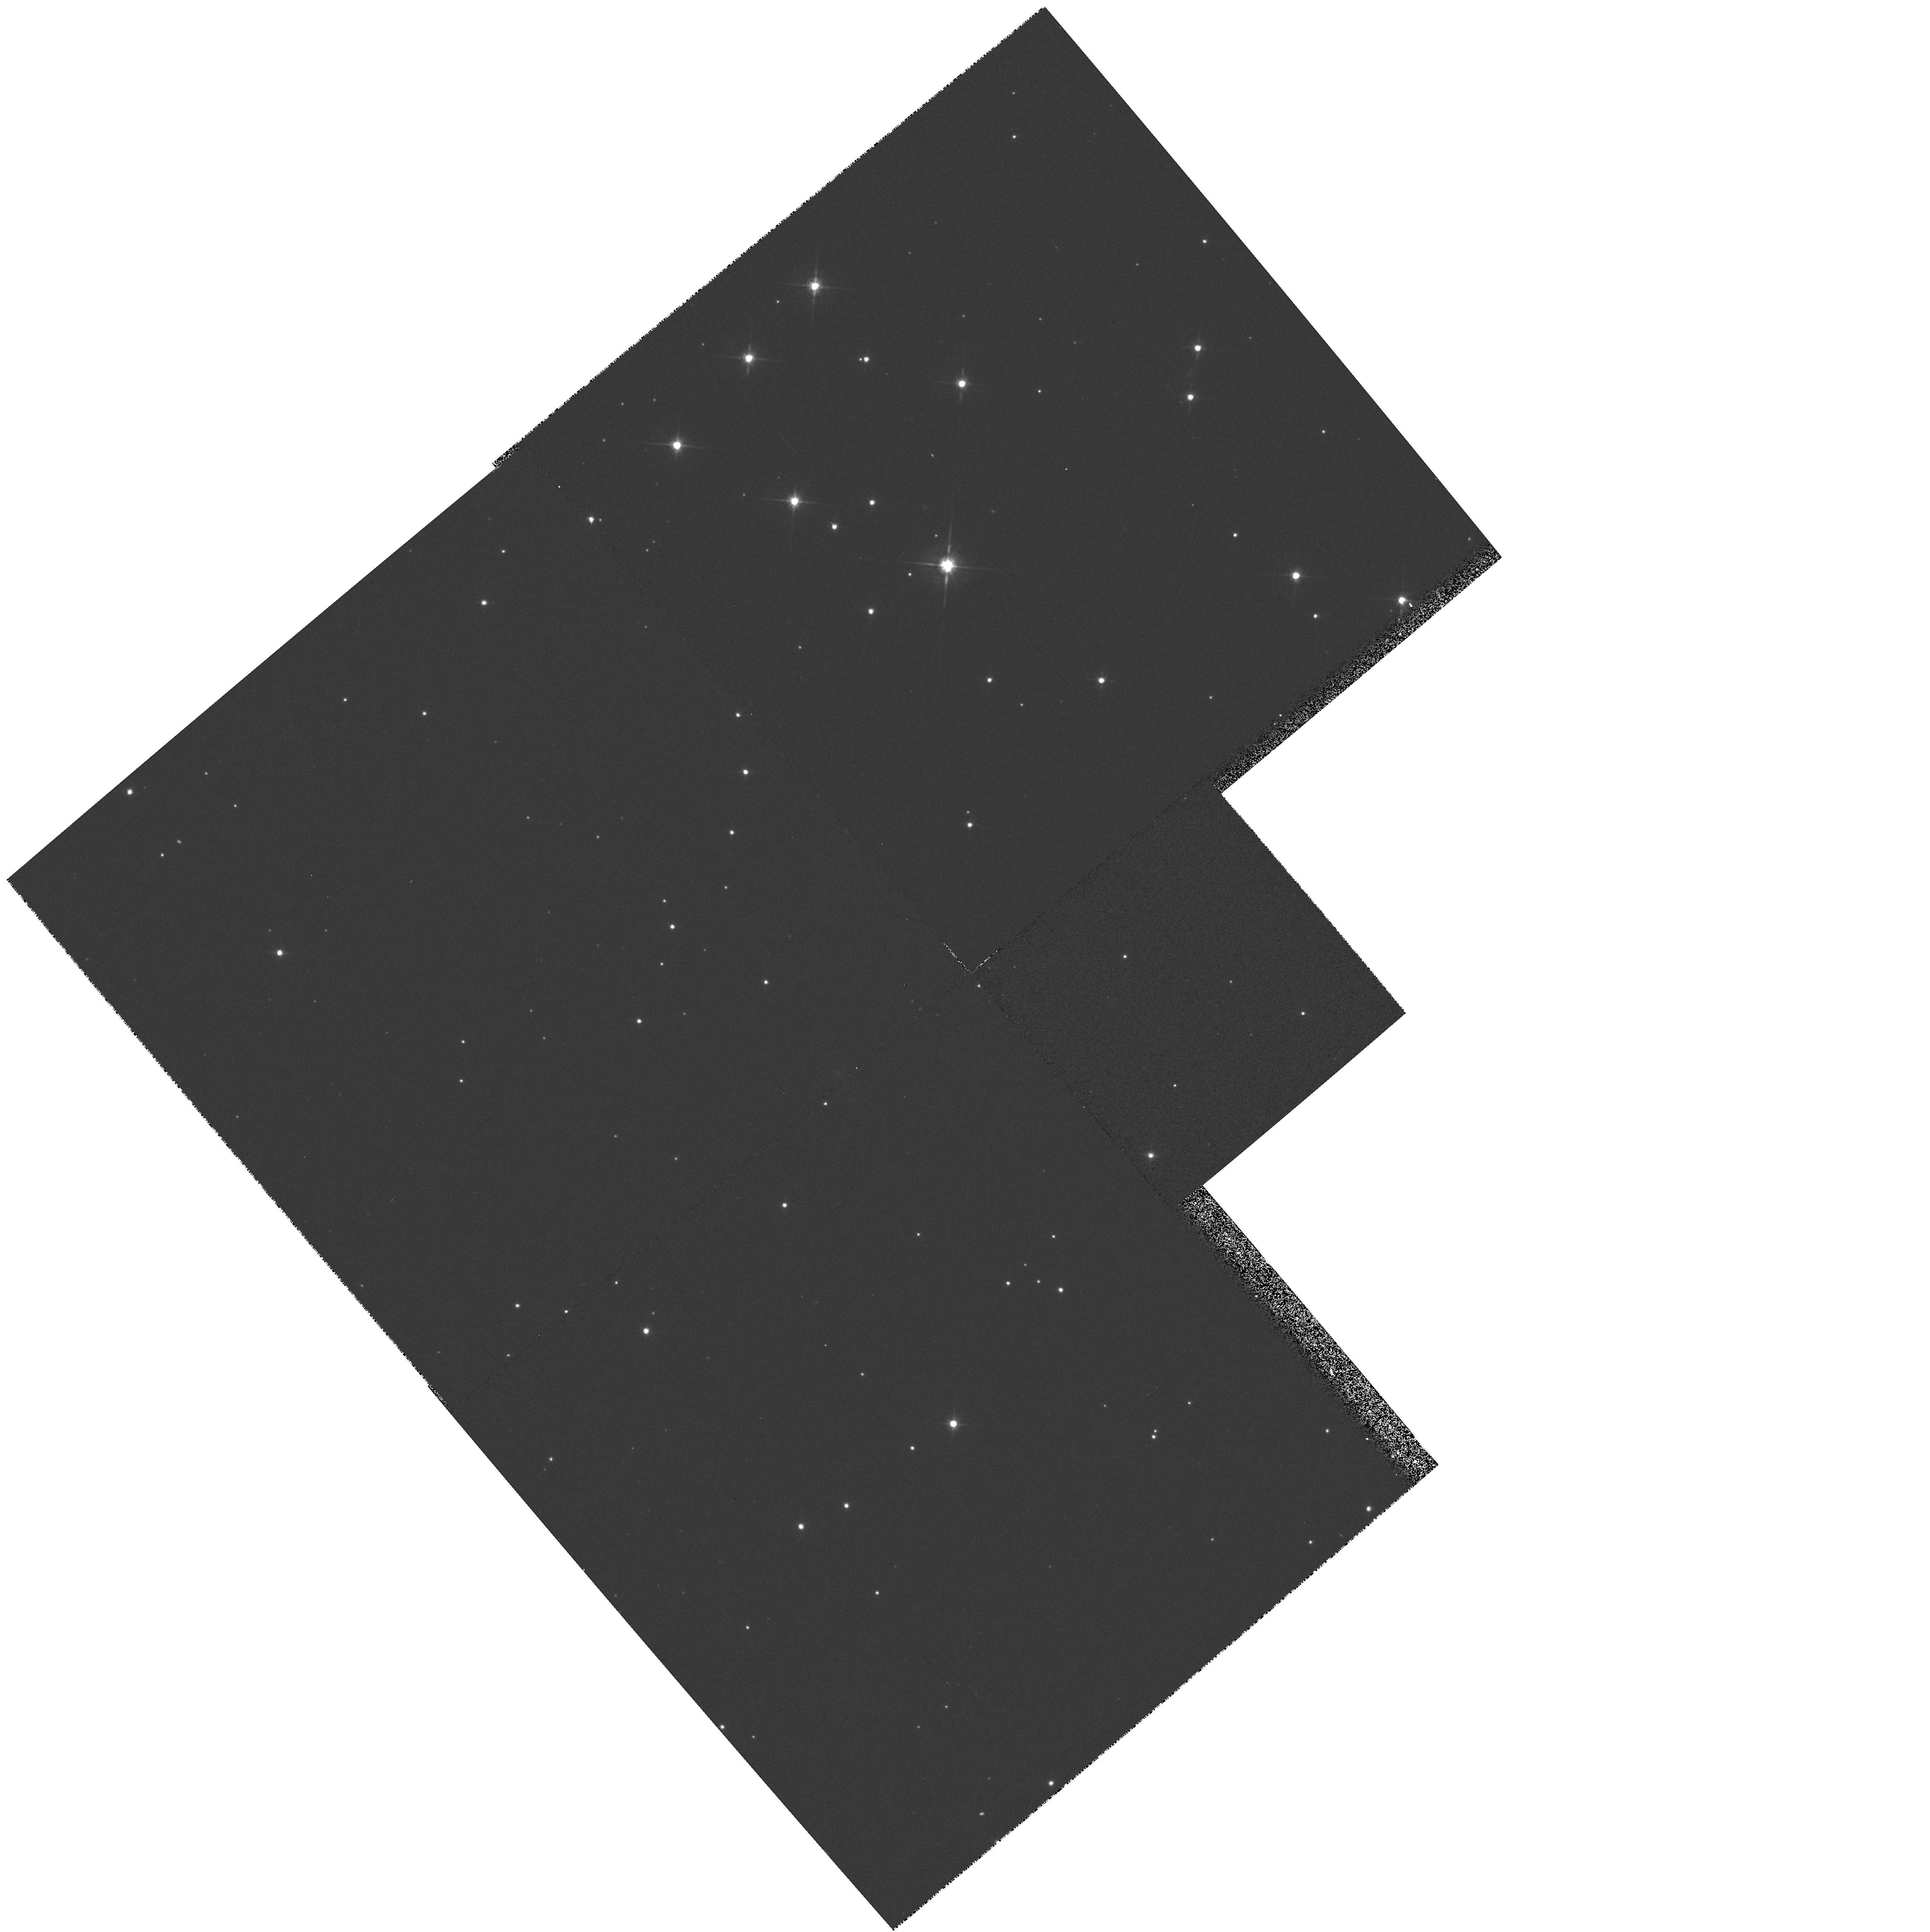
Target: 3C158.0. Instrument: WFPC2/PC. Filter: F702W. Exposure: 5 min. Observation ID: hst_5476_2h_wfpc2_pc_f702w_u27l2h

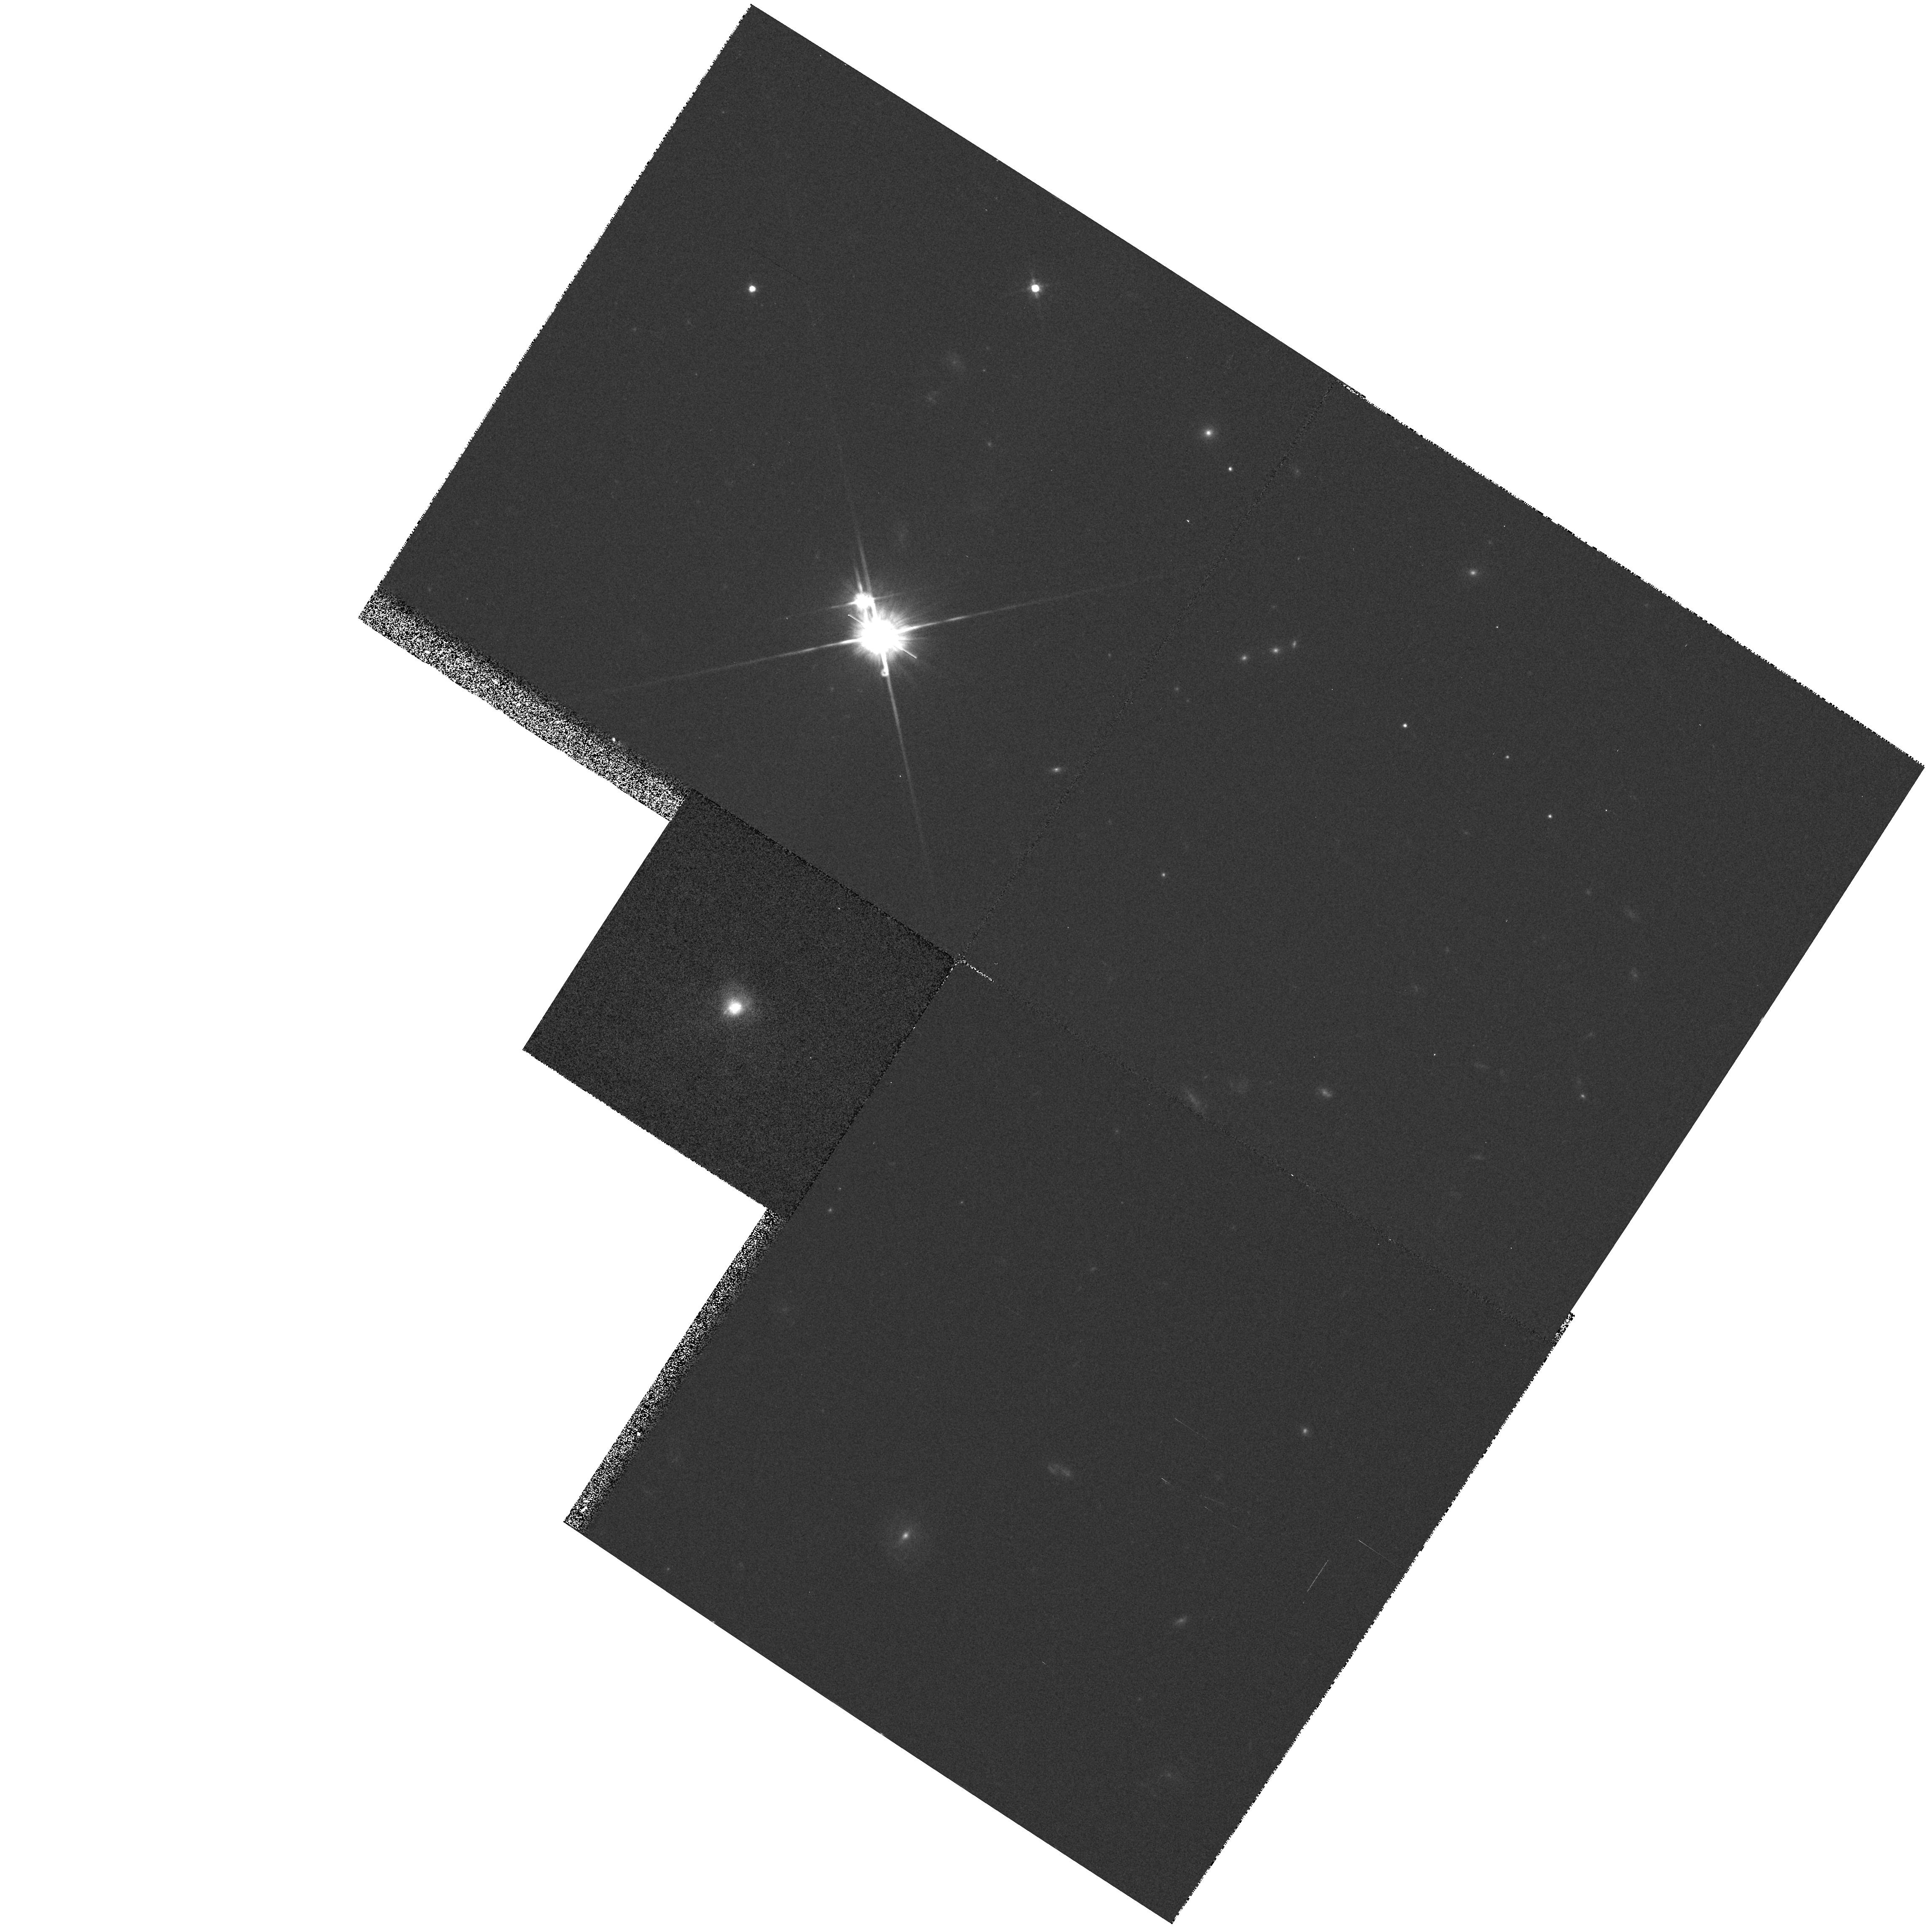
Target: 3C459.0. Instrument: WFPC2/PC. Filter: F702W. Exposure: 5 min. Observation ID: hst_5476_81_wfpc2_pc_f702w_u27l81

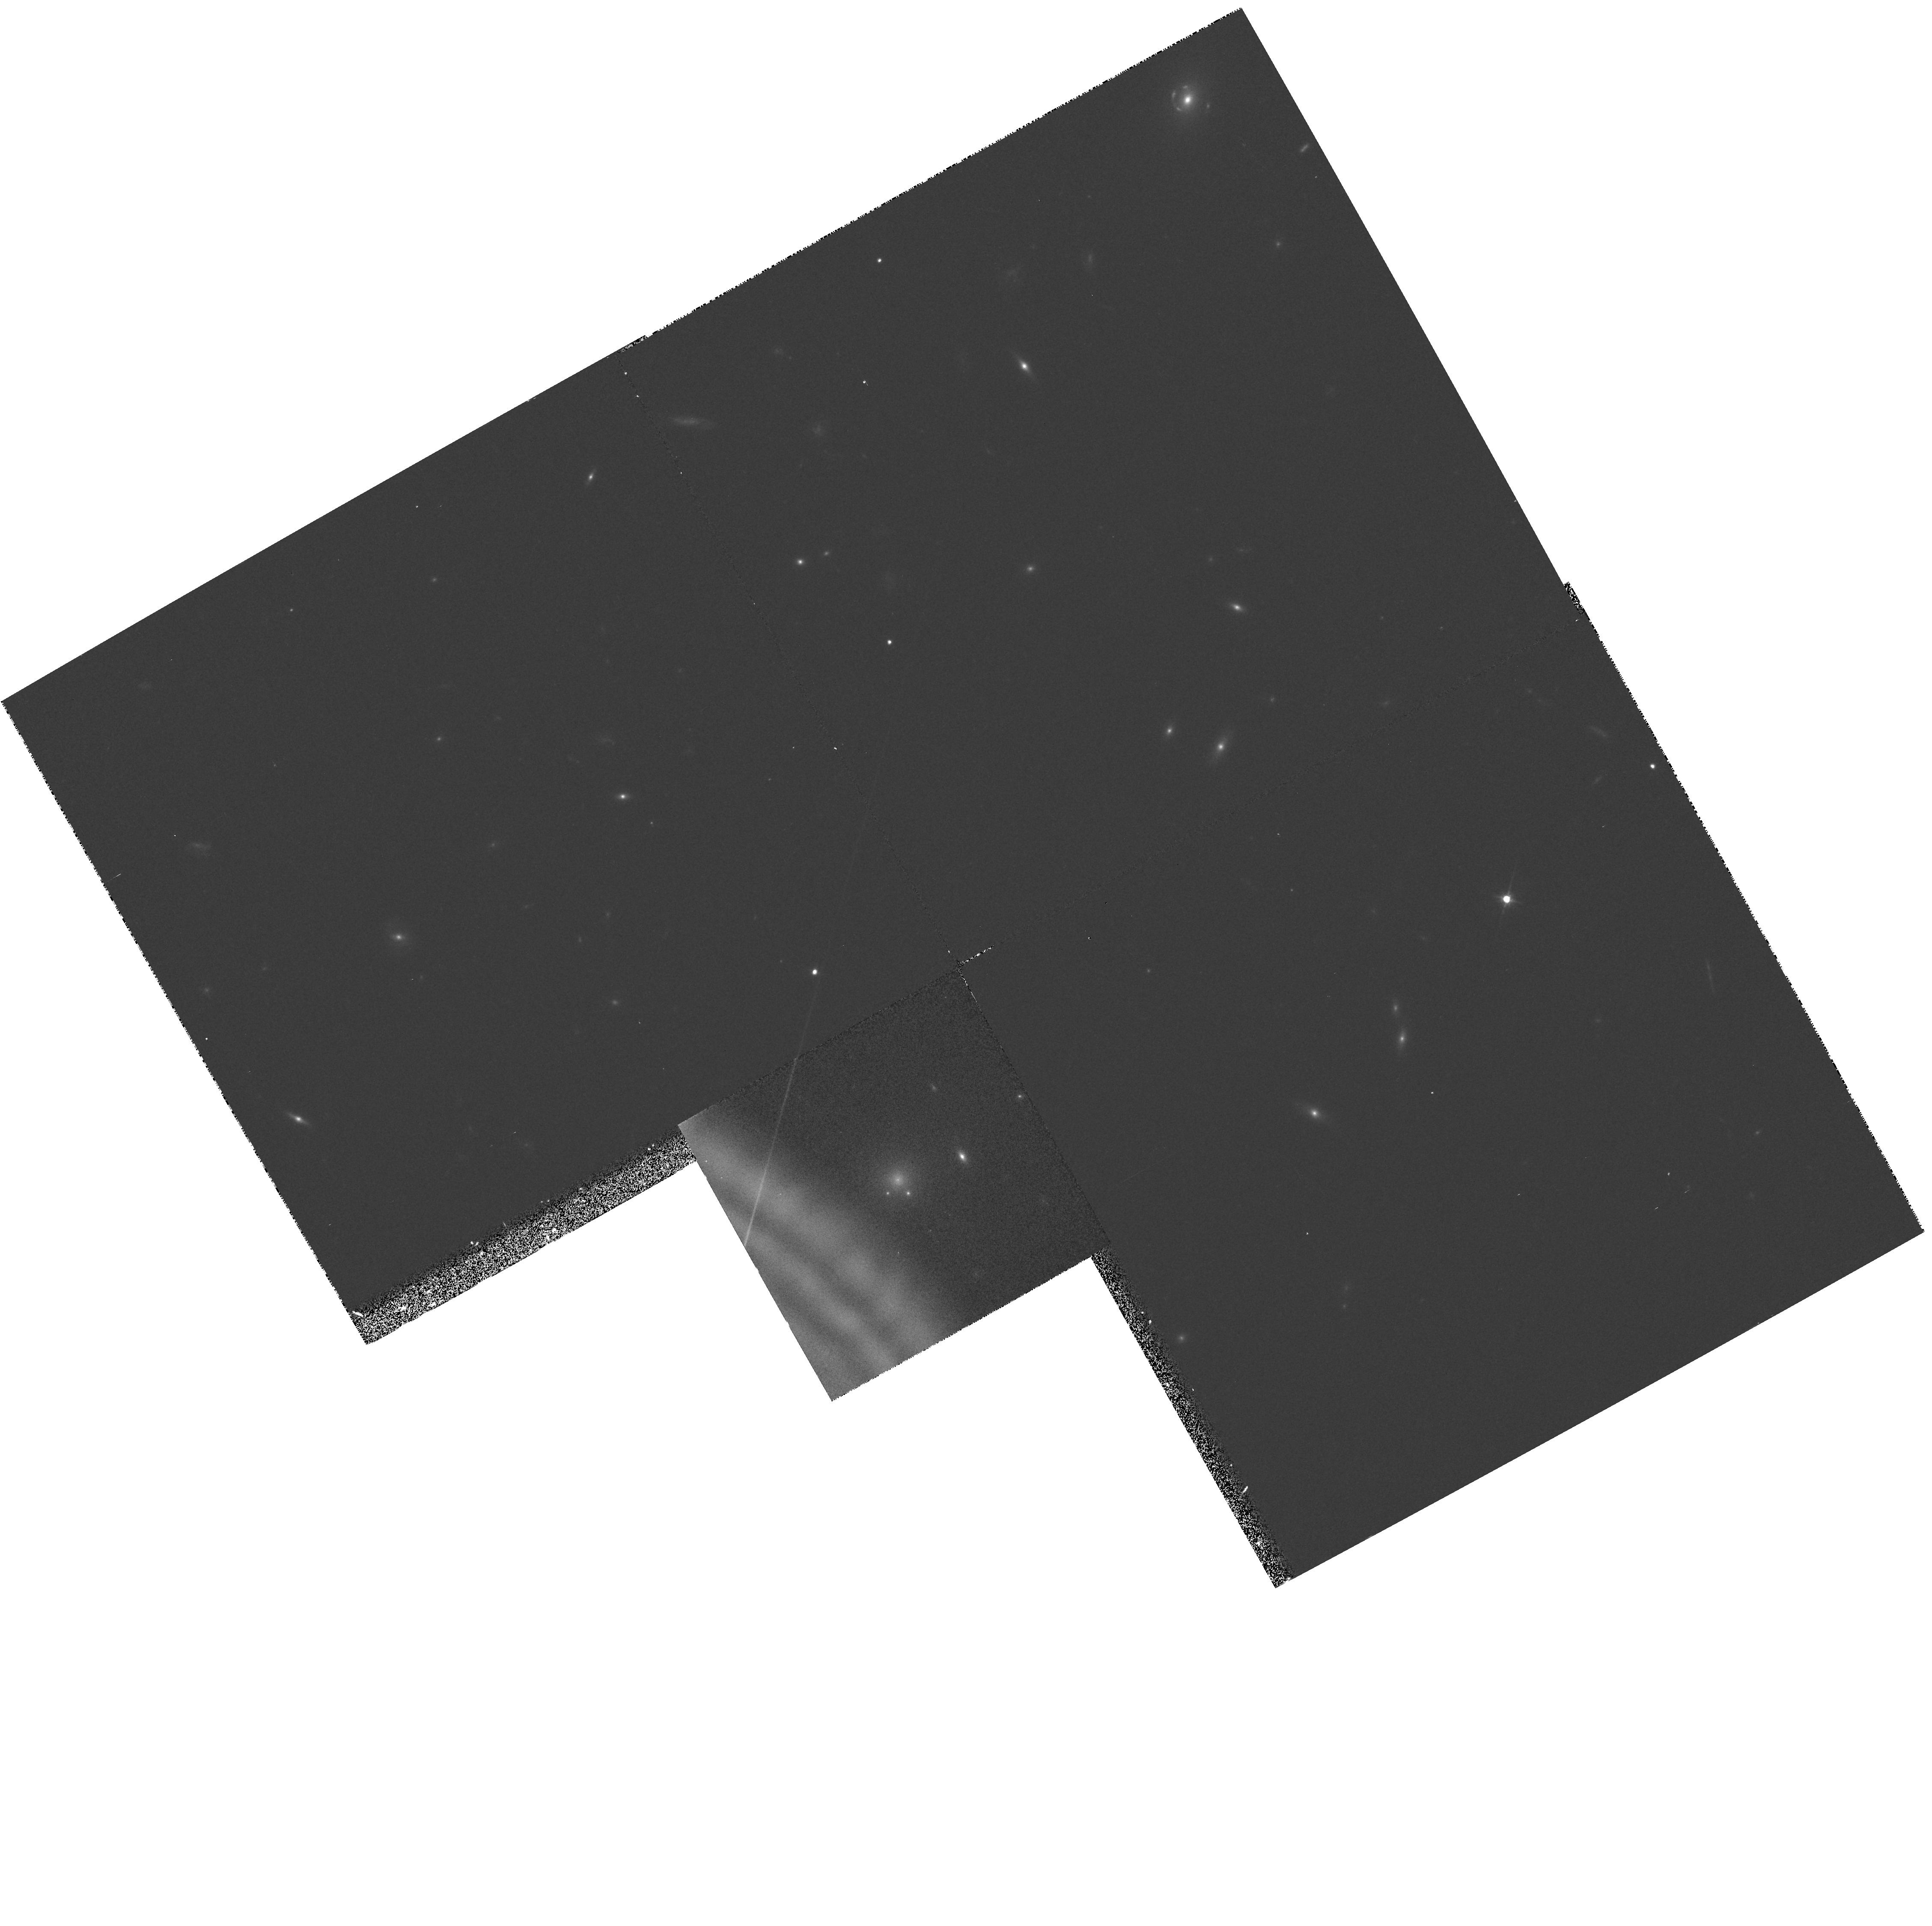
Target: 3C288.0. Instrument: WFPC2/PC. Filter: F702W. Exposure: 5 min. Observation ID: hst_5476_56_wfpc2_pc_f702w_u27l56

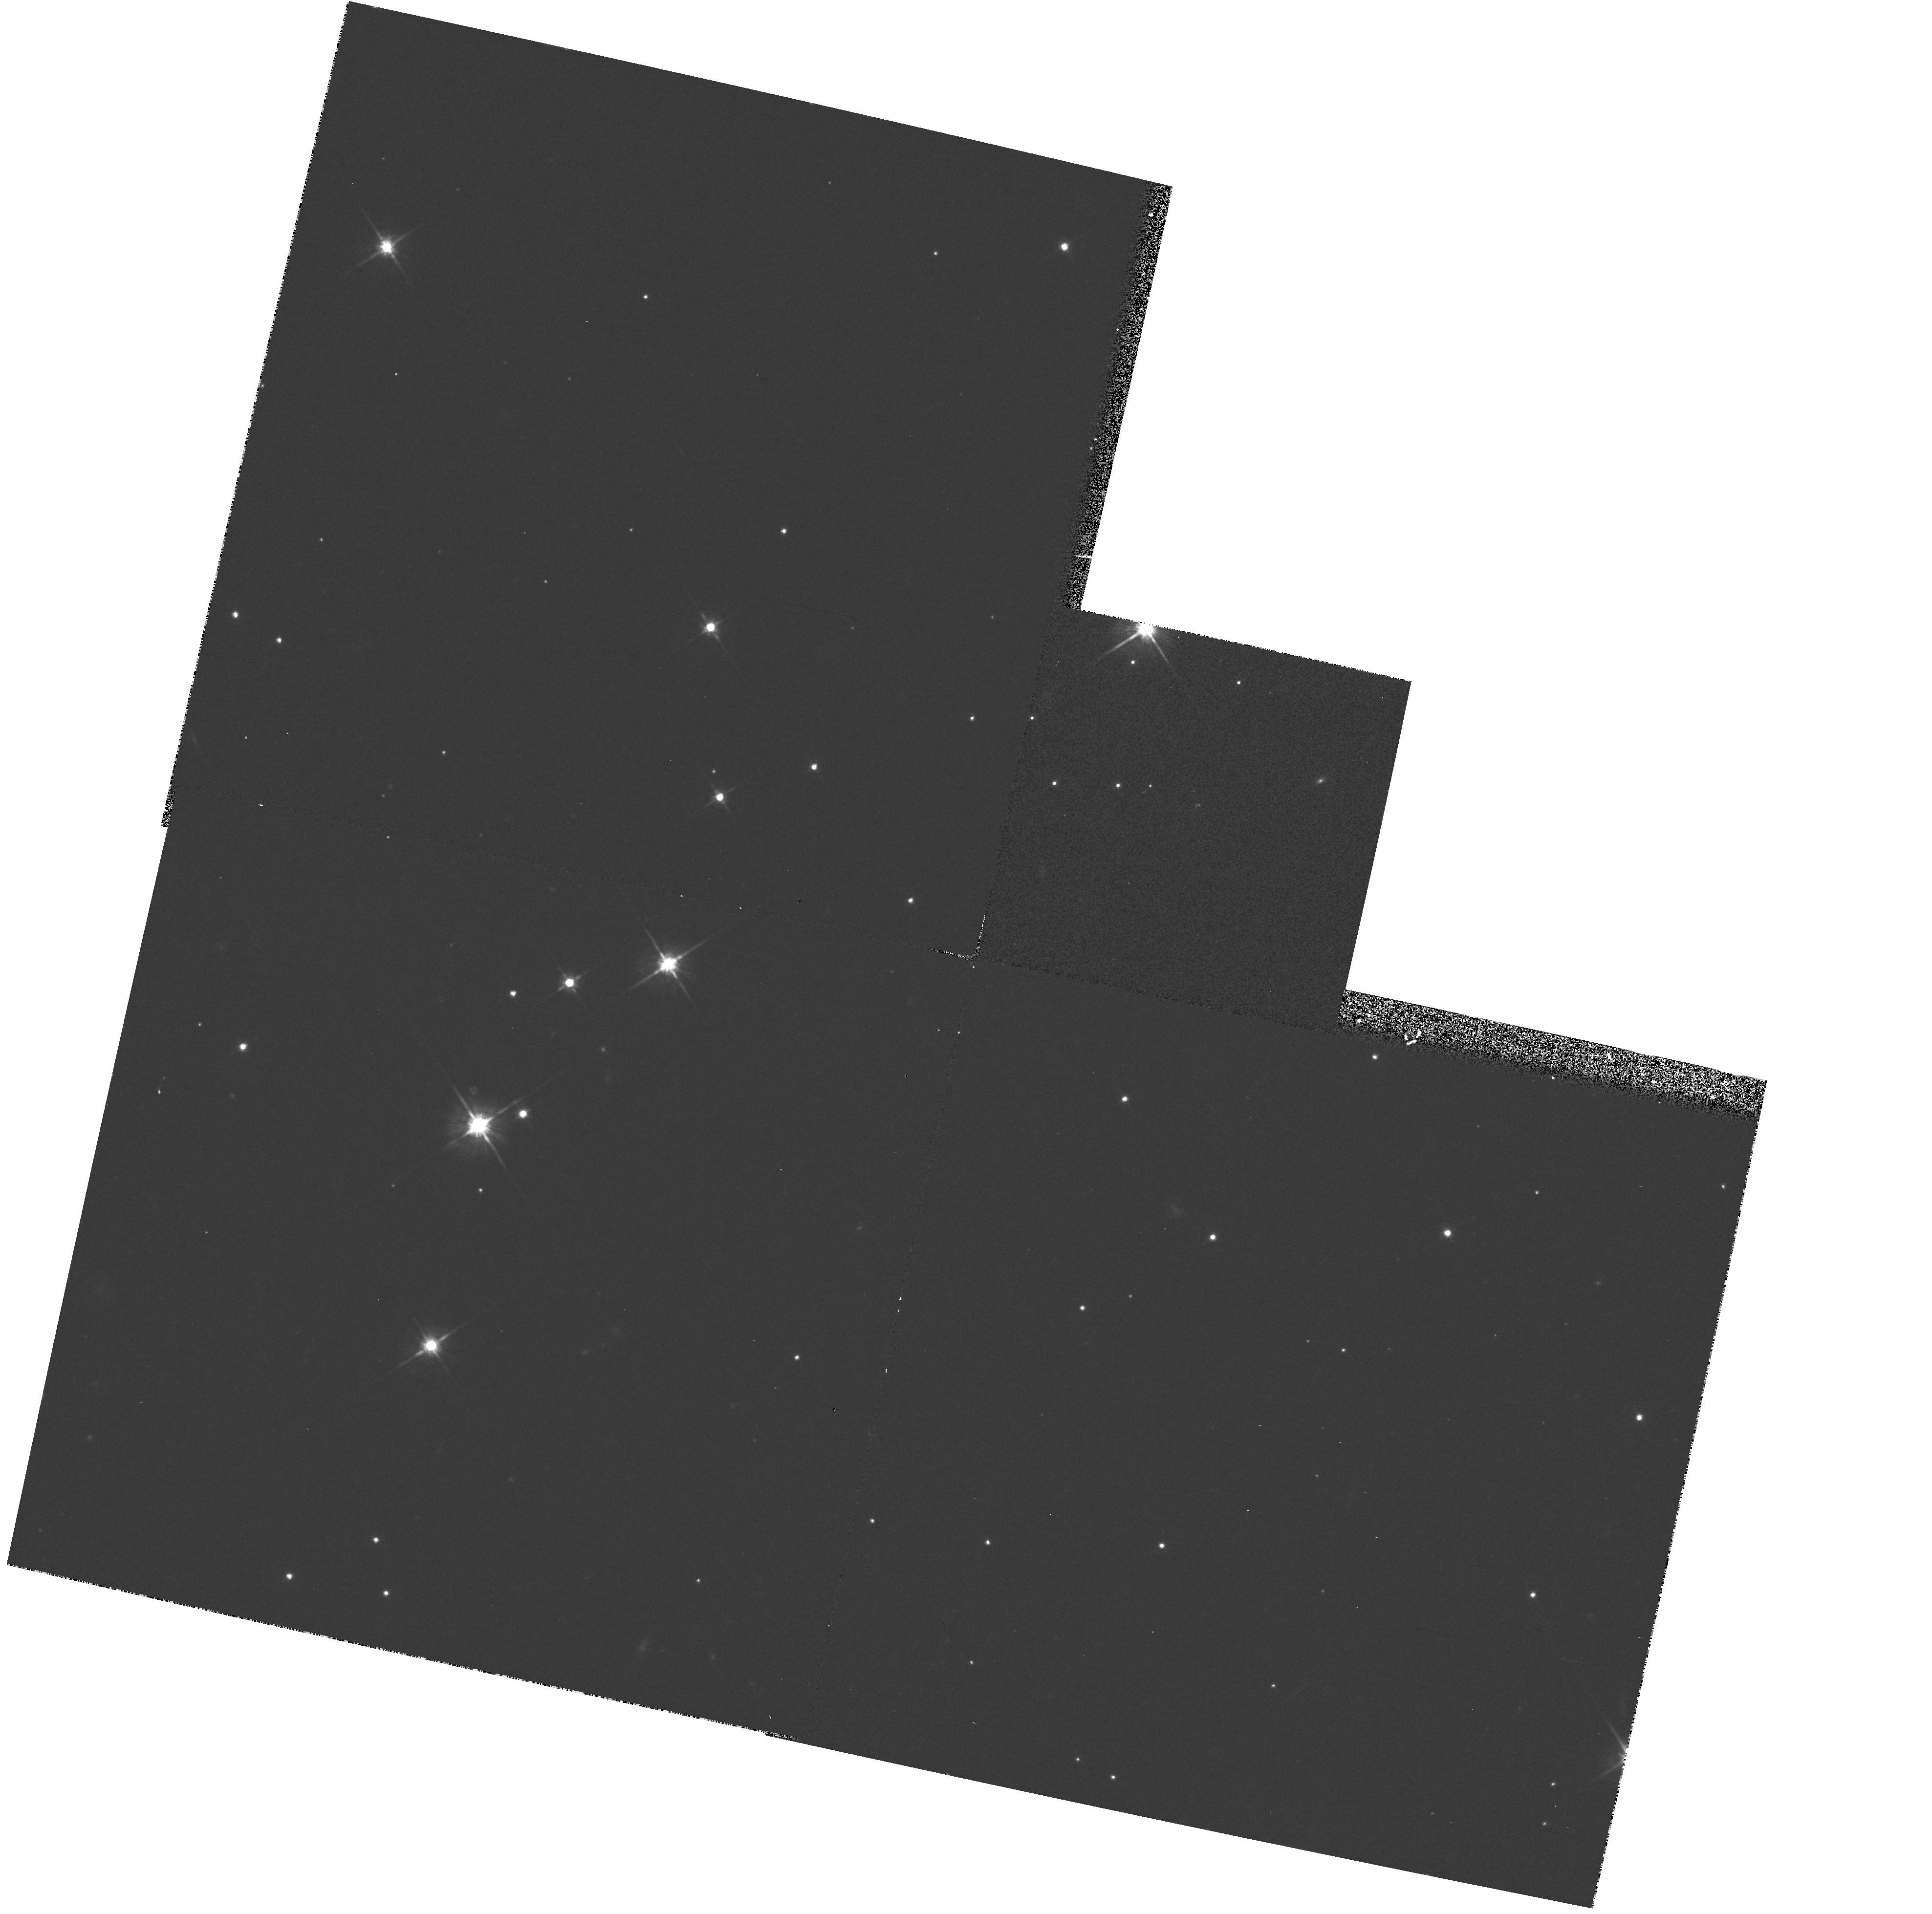
Target: 3C469.1. Instrument: WFPC2/PC. Filter: F702W. Exposure: 10 min. Observation ID: hst_5476_85_wfpc2_pc_f702w_u27l85

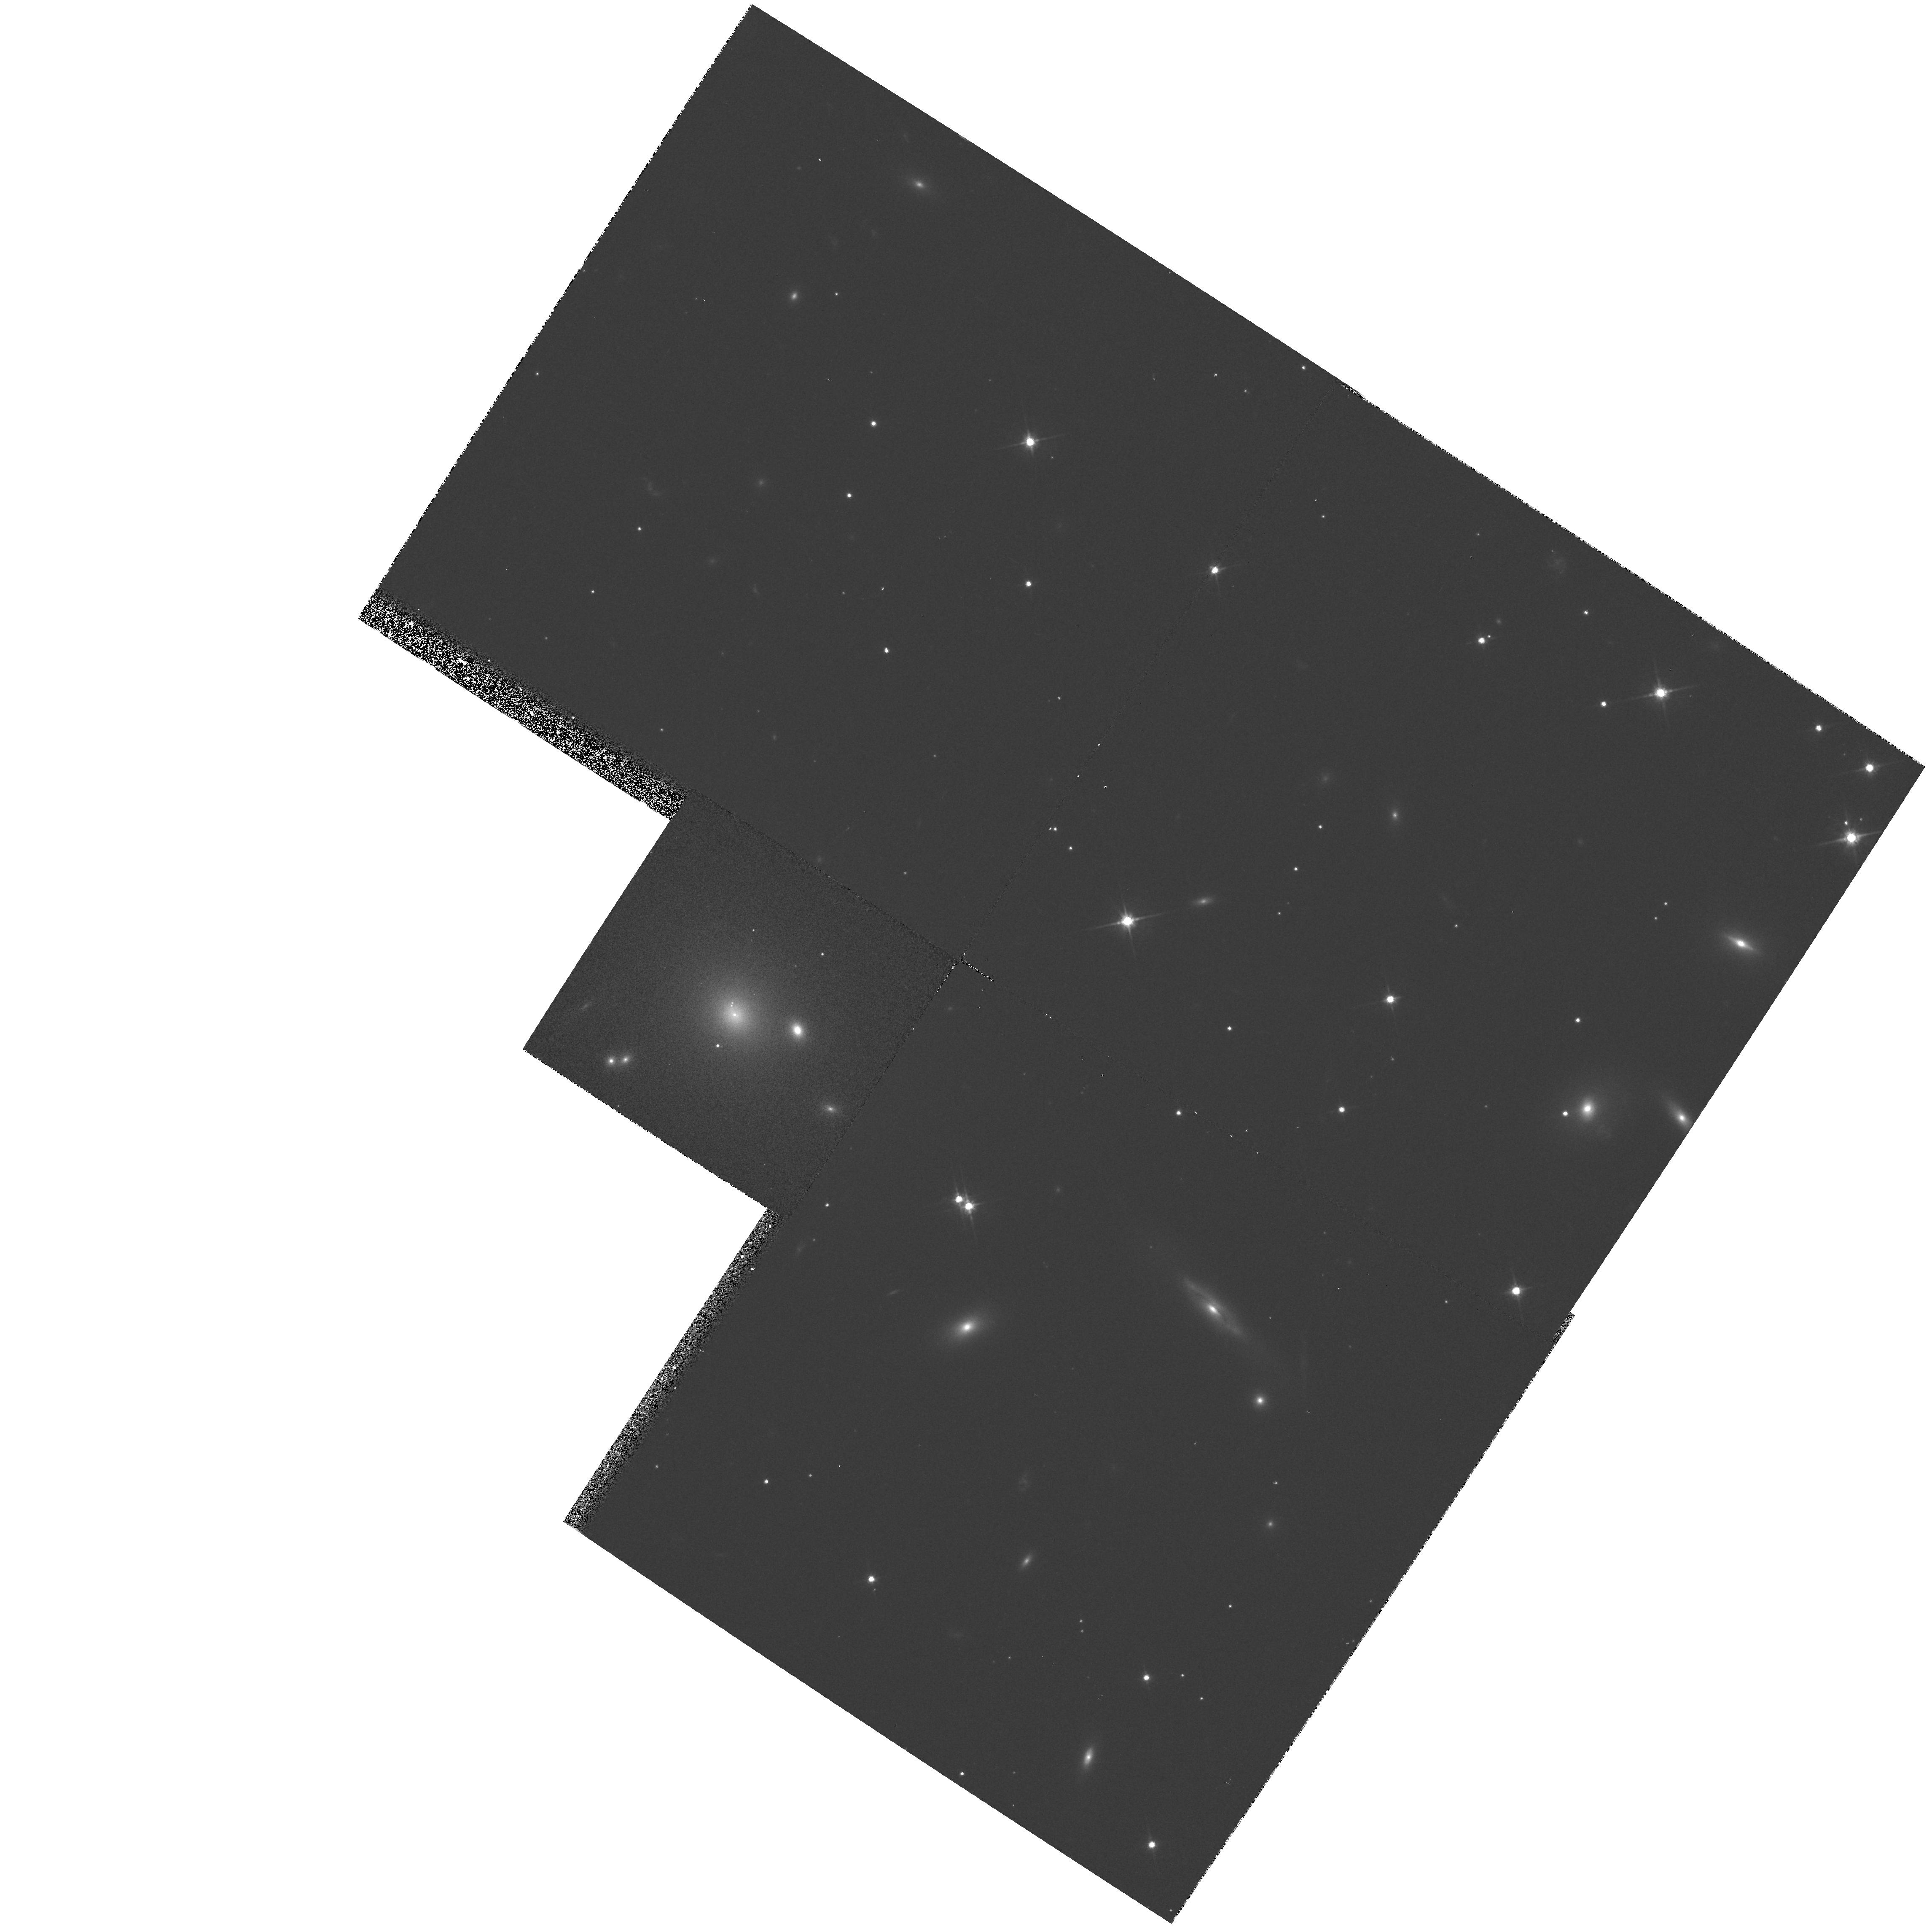
Target: 3C388.0. Instrument: WFPC2/PC. Filter: F702W. Exposure: 5 min. Observation ID: hst_5476_6y_wfpc2_pc_f702w_u27l6y

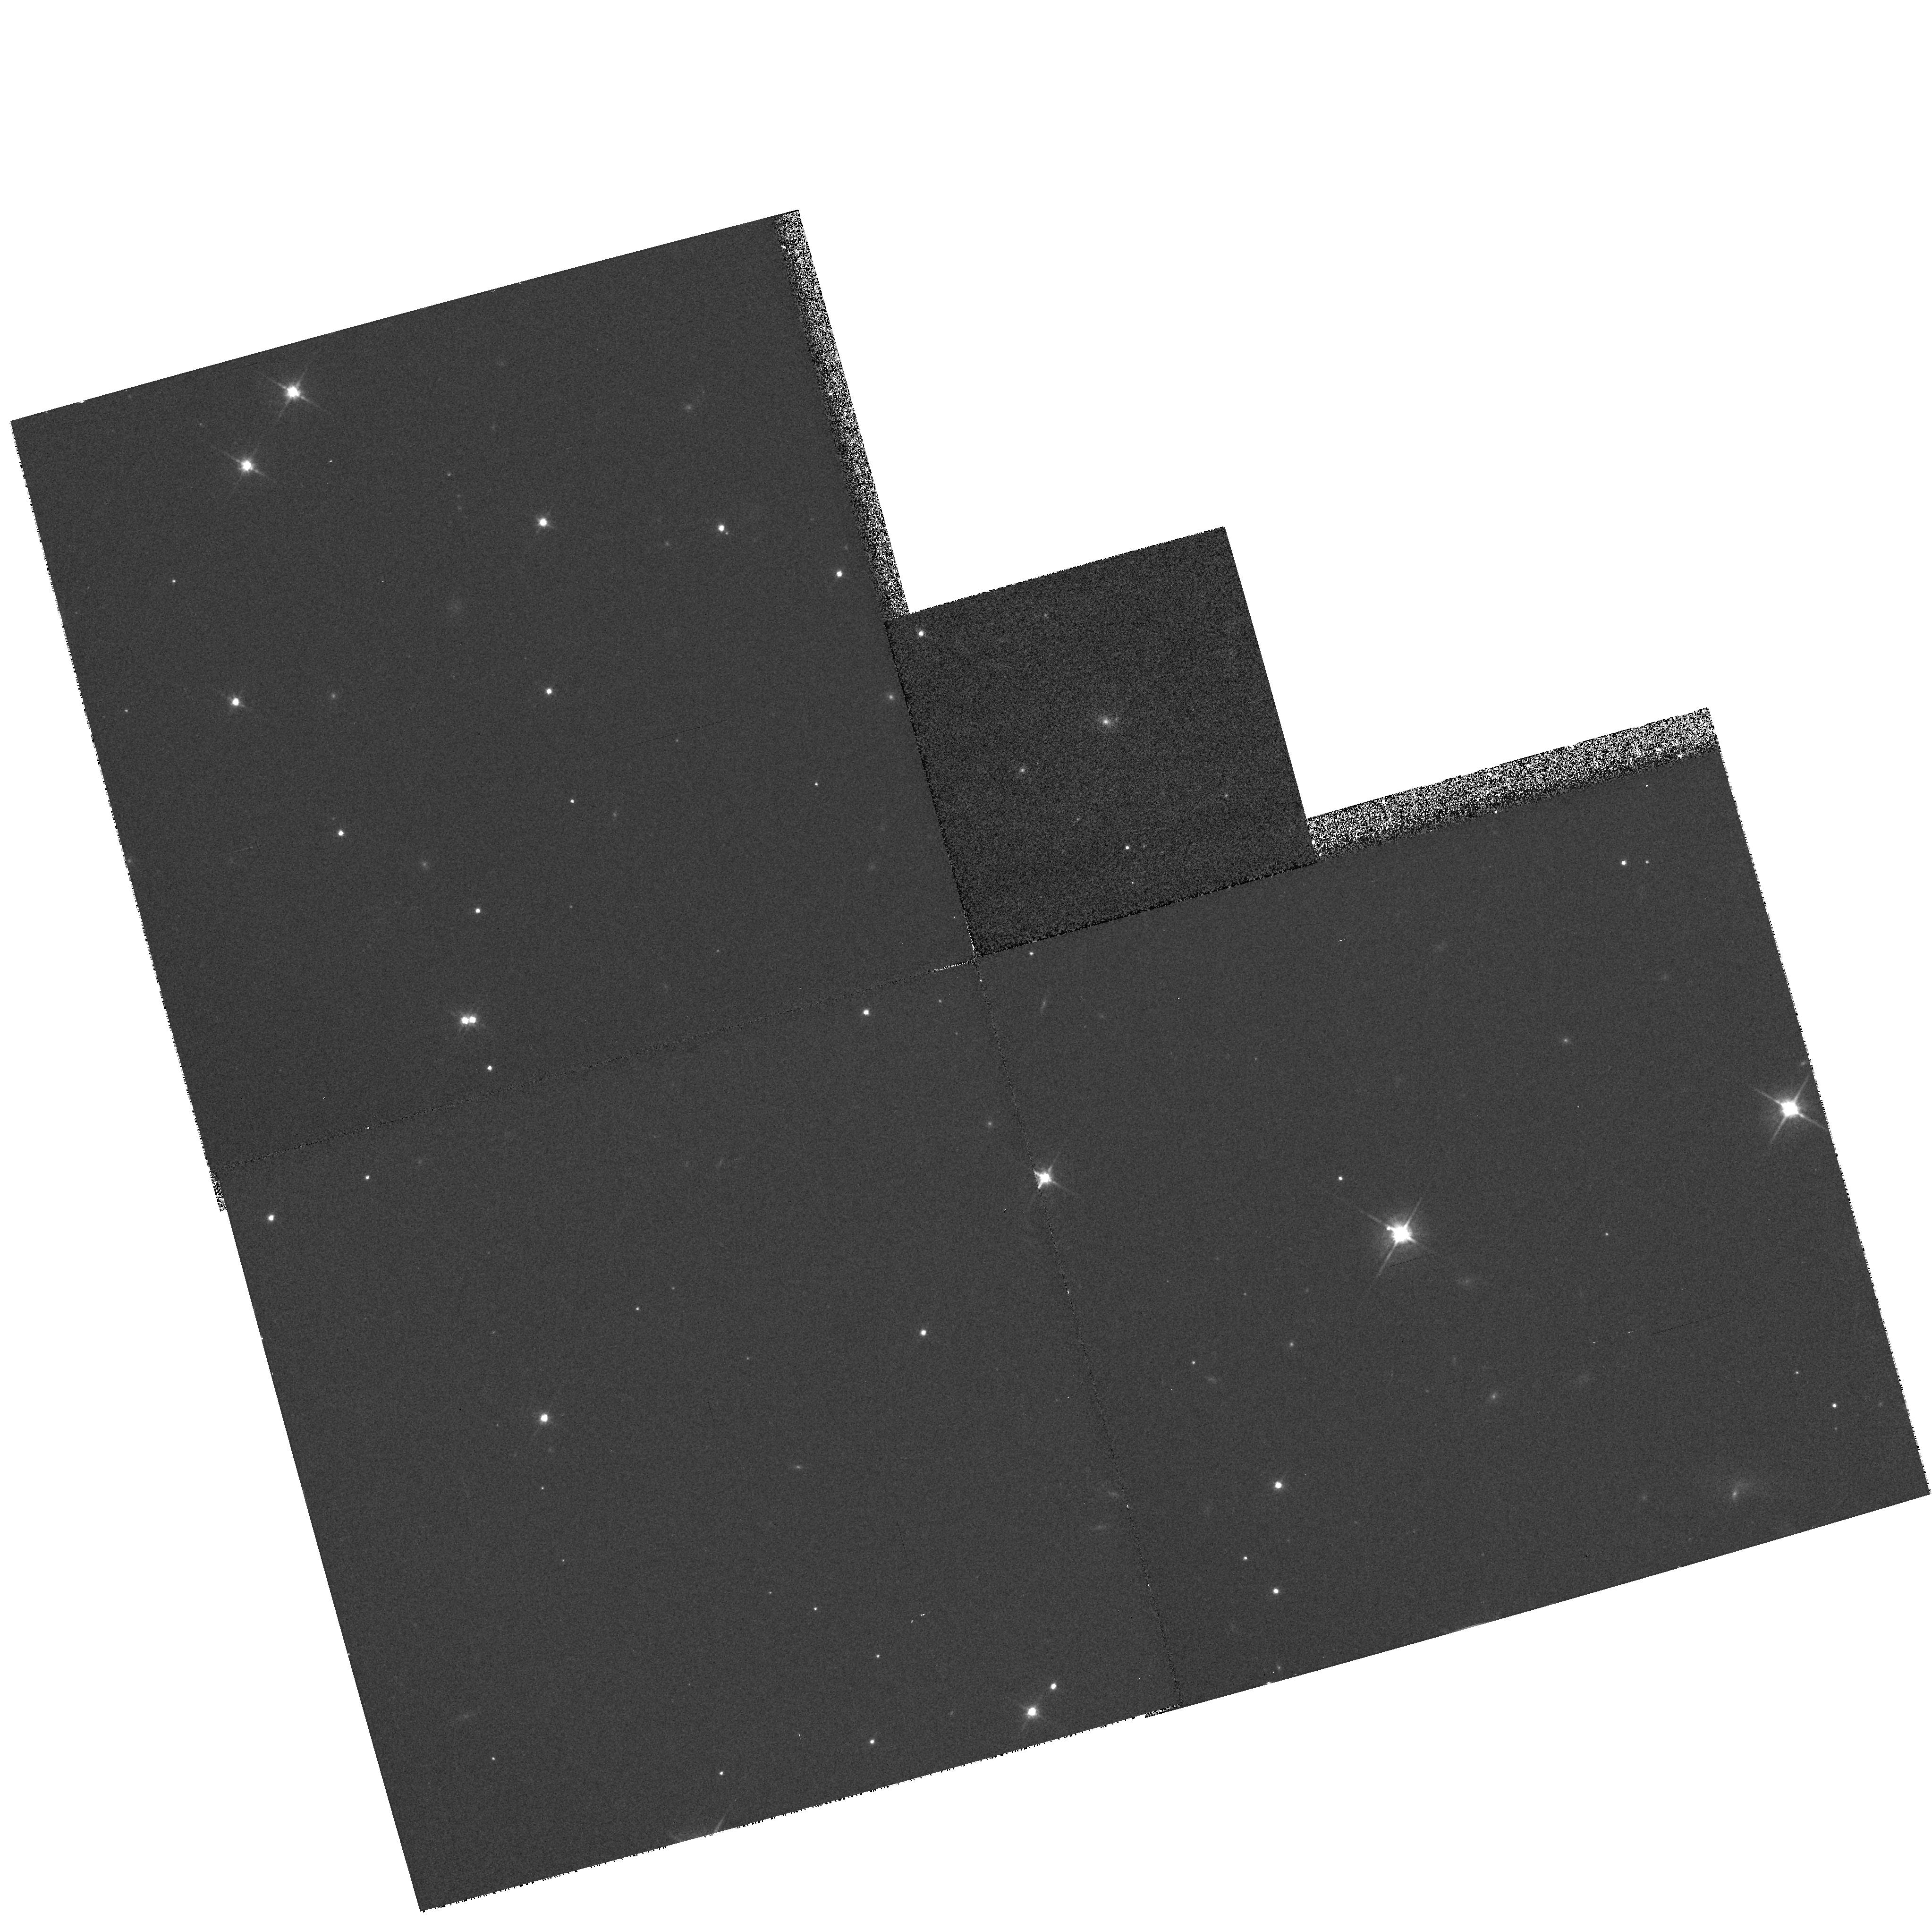
Target: 3C142.1. Instrument: WFPC2/PC. Filter: F702W. Exposure: 5 min. Observation ID: hst_5476_2c_wfpc2_pc_f702w_u27l2c

CONTINUUM SNAPSHOTS OF 3CR RADIO GALAXIES (PI: Sparks, William B.)

Radio galaxies are an important class of extragalactic objects: in their own right they represent one of the most energetic astrophysical phenomena; they may be used as probes of their environments; and they are unique probes of the early Universe. The size scales and brightness levels which HST can measure are ideally suited to studying the optical emission associated with the host galaxies of radio sources and anomalies such as jets and tidal debris. We propose a PC continuum snapshot survey of the 3CR catalog to address the following issues: What are the host galaxy morphologies - are there differences between FR-I and FR-II sources, nuclear cusps, tidal tails\? How common are optical jets\? Do optical continuum and radio structures align and is there detailed morphological correspondence\? How common are dust-lanes and nuclear dust-discs, what is their orientation and morphology\? Since the 3CR is so well-studied, we have an excellent pre-existing database for correlation studies between the optical properties and observations at other wavelengths, from the radio to the X-ray, including ground-based optical data, and so it should be possible to clearly disentangle the effects of power from evolution and environment.